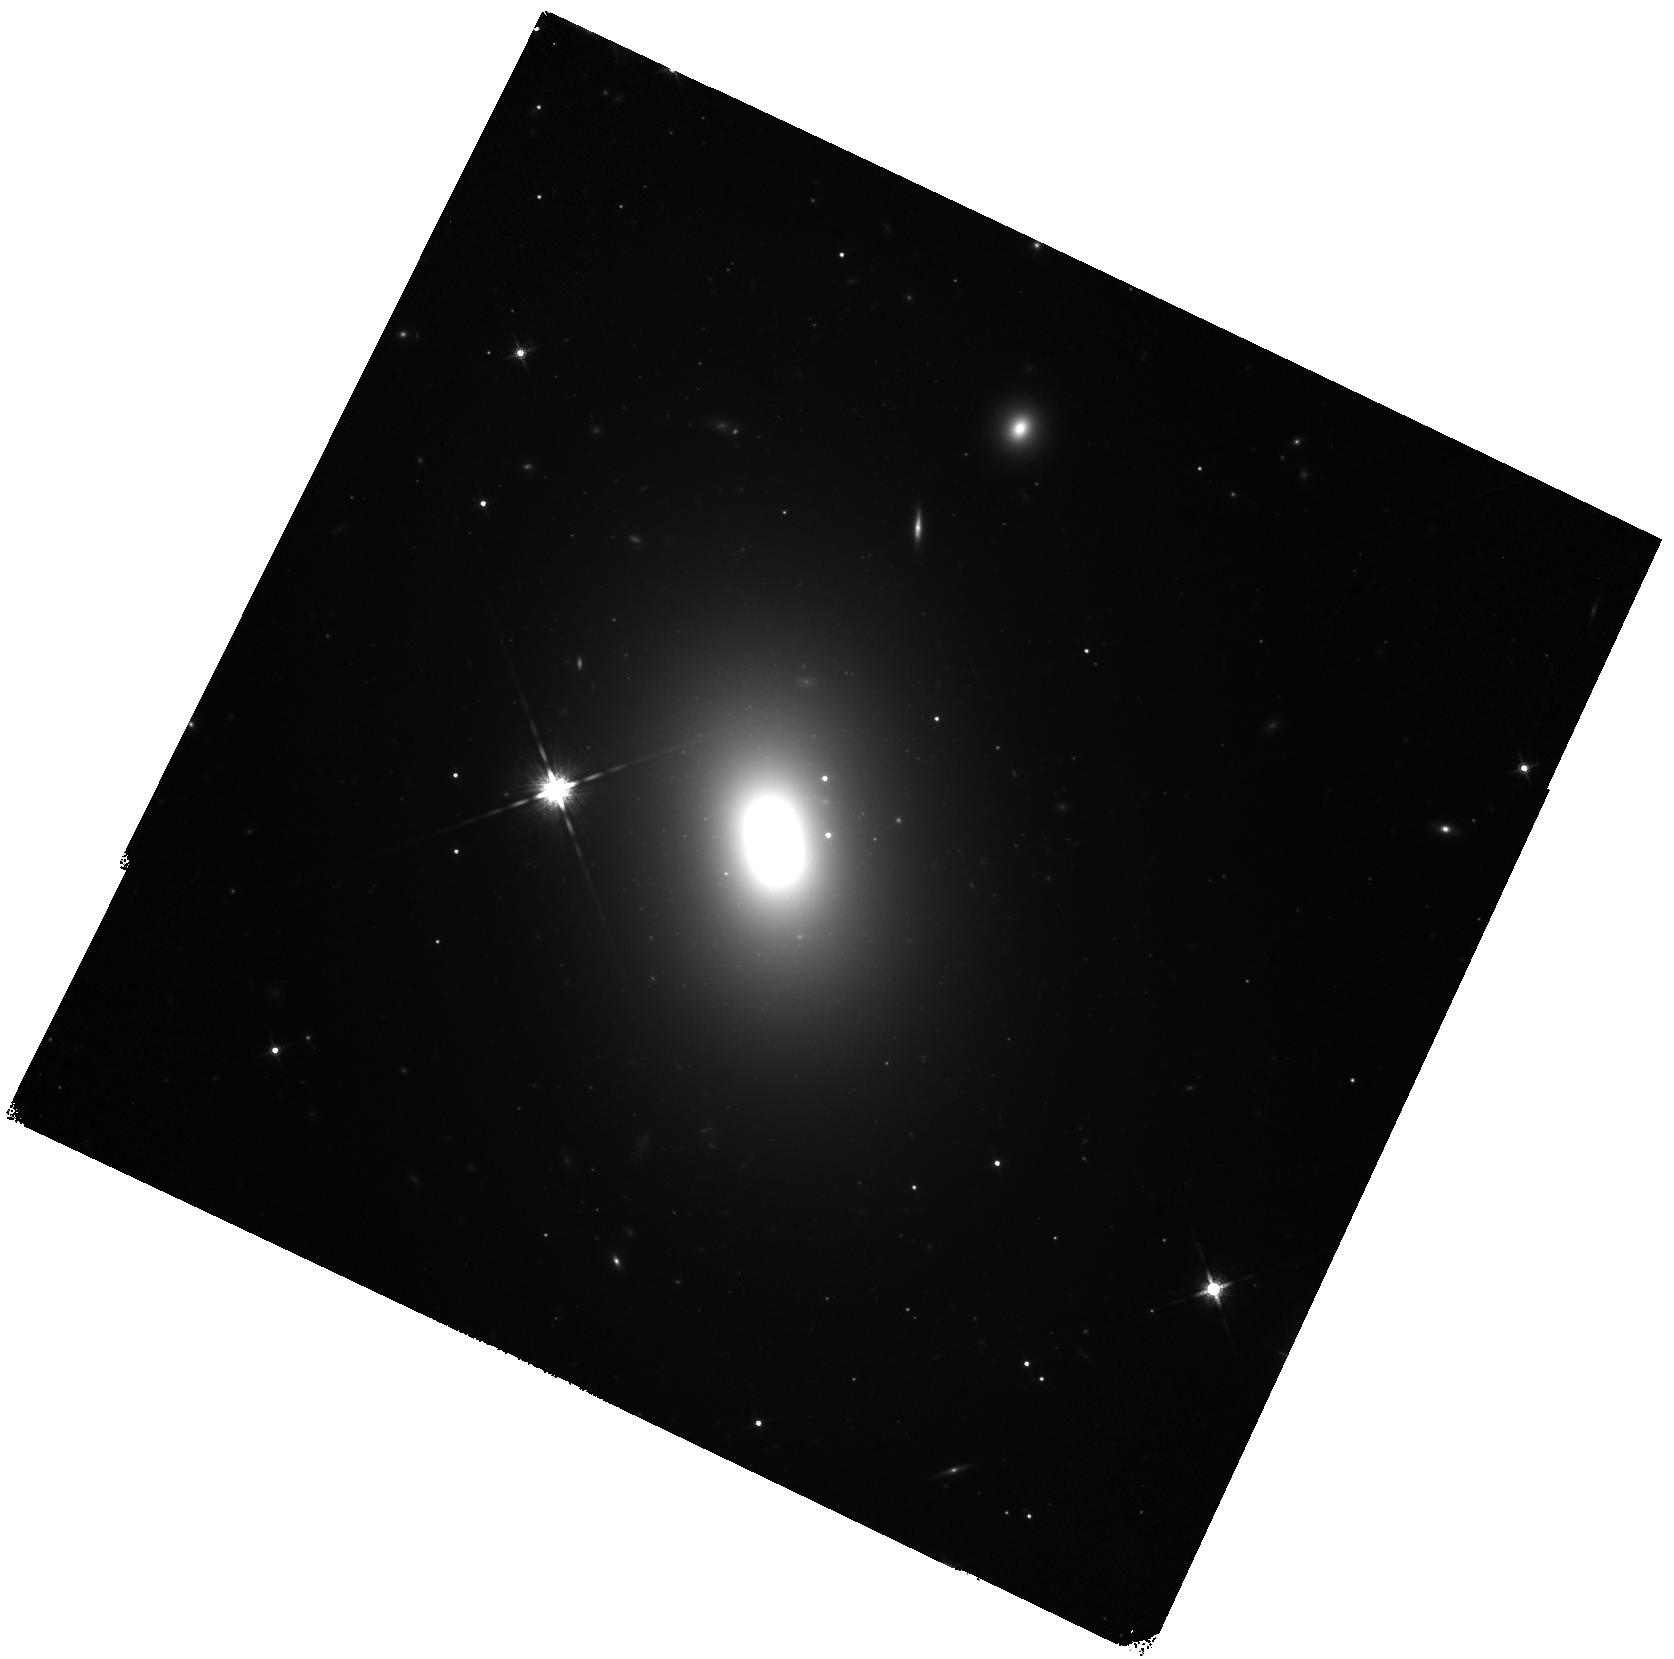
Target: NGC5872
Instrument: WFC3/IR
Filter: F160W
Exposure: 24 min
Observation ID: hst_16836_01_wfc3_ir_f160w_ier901

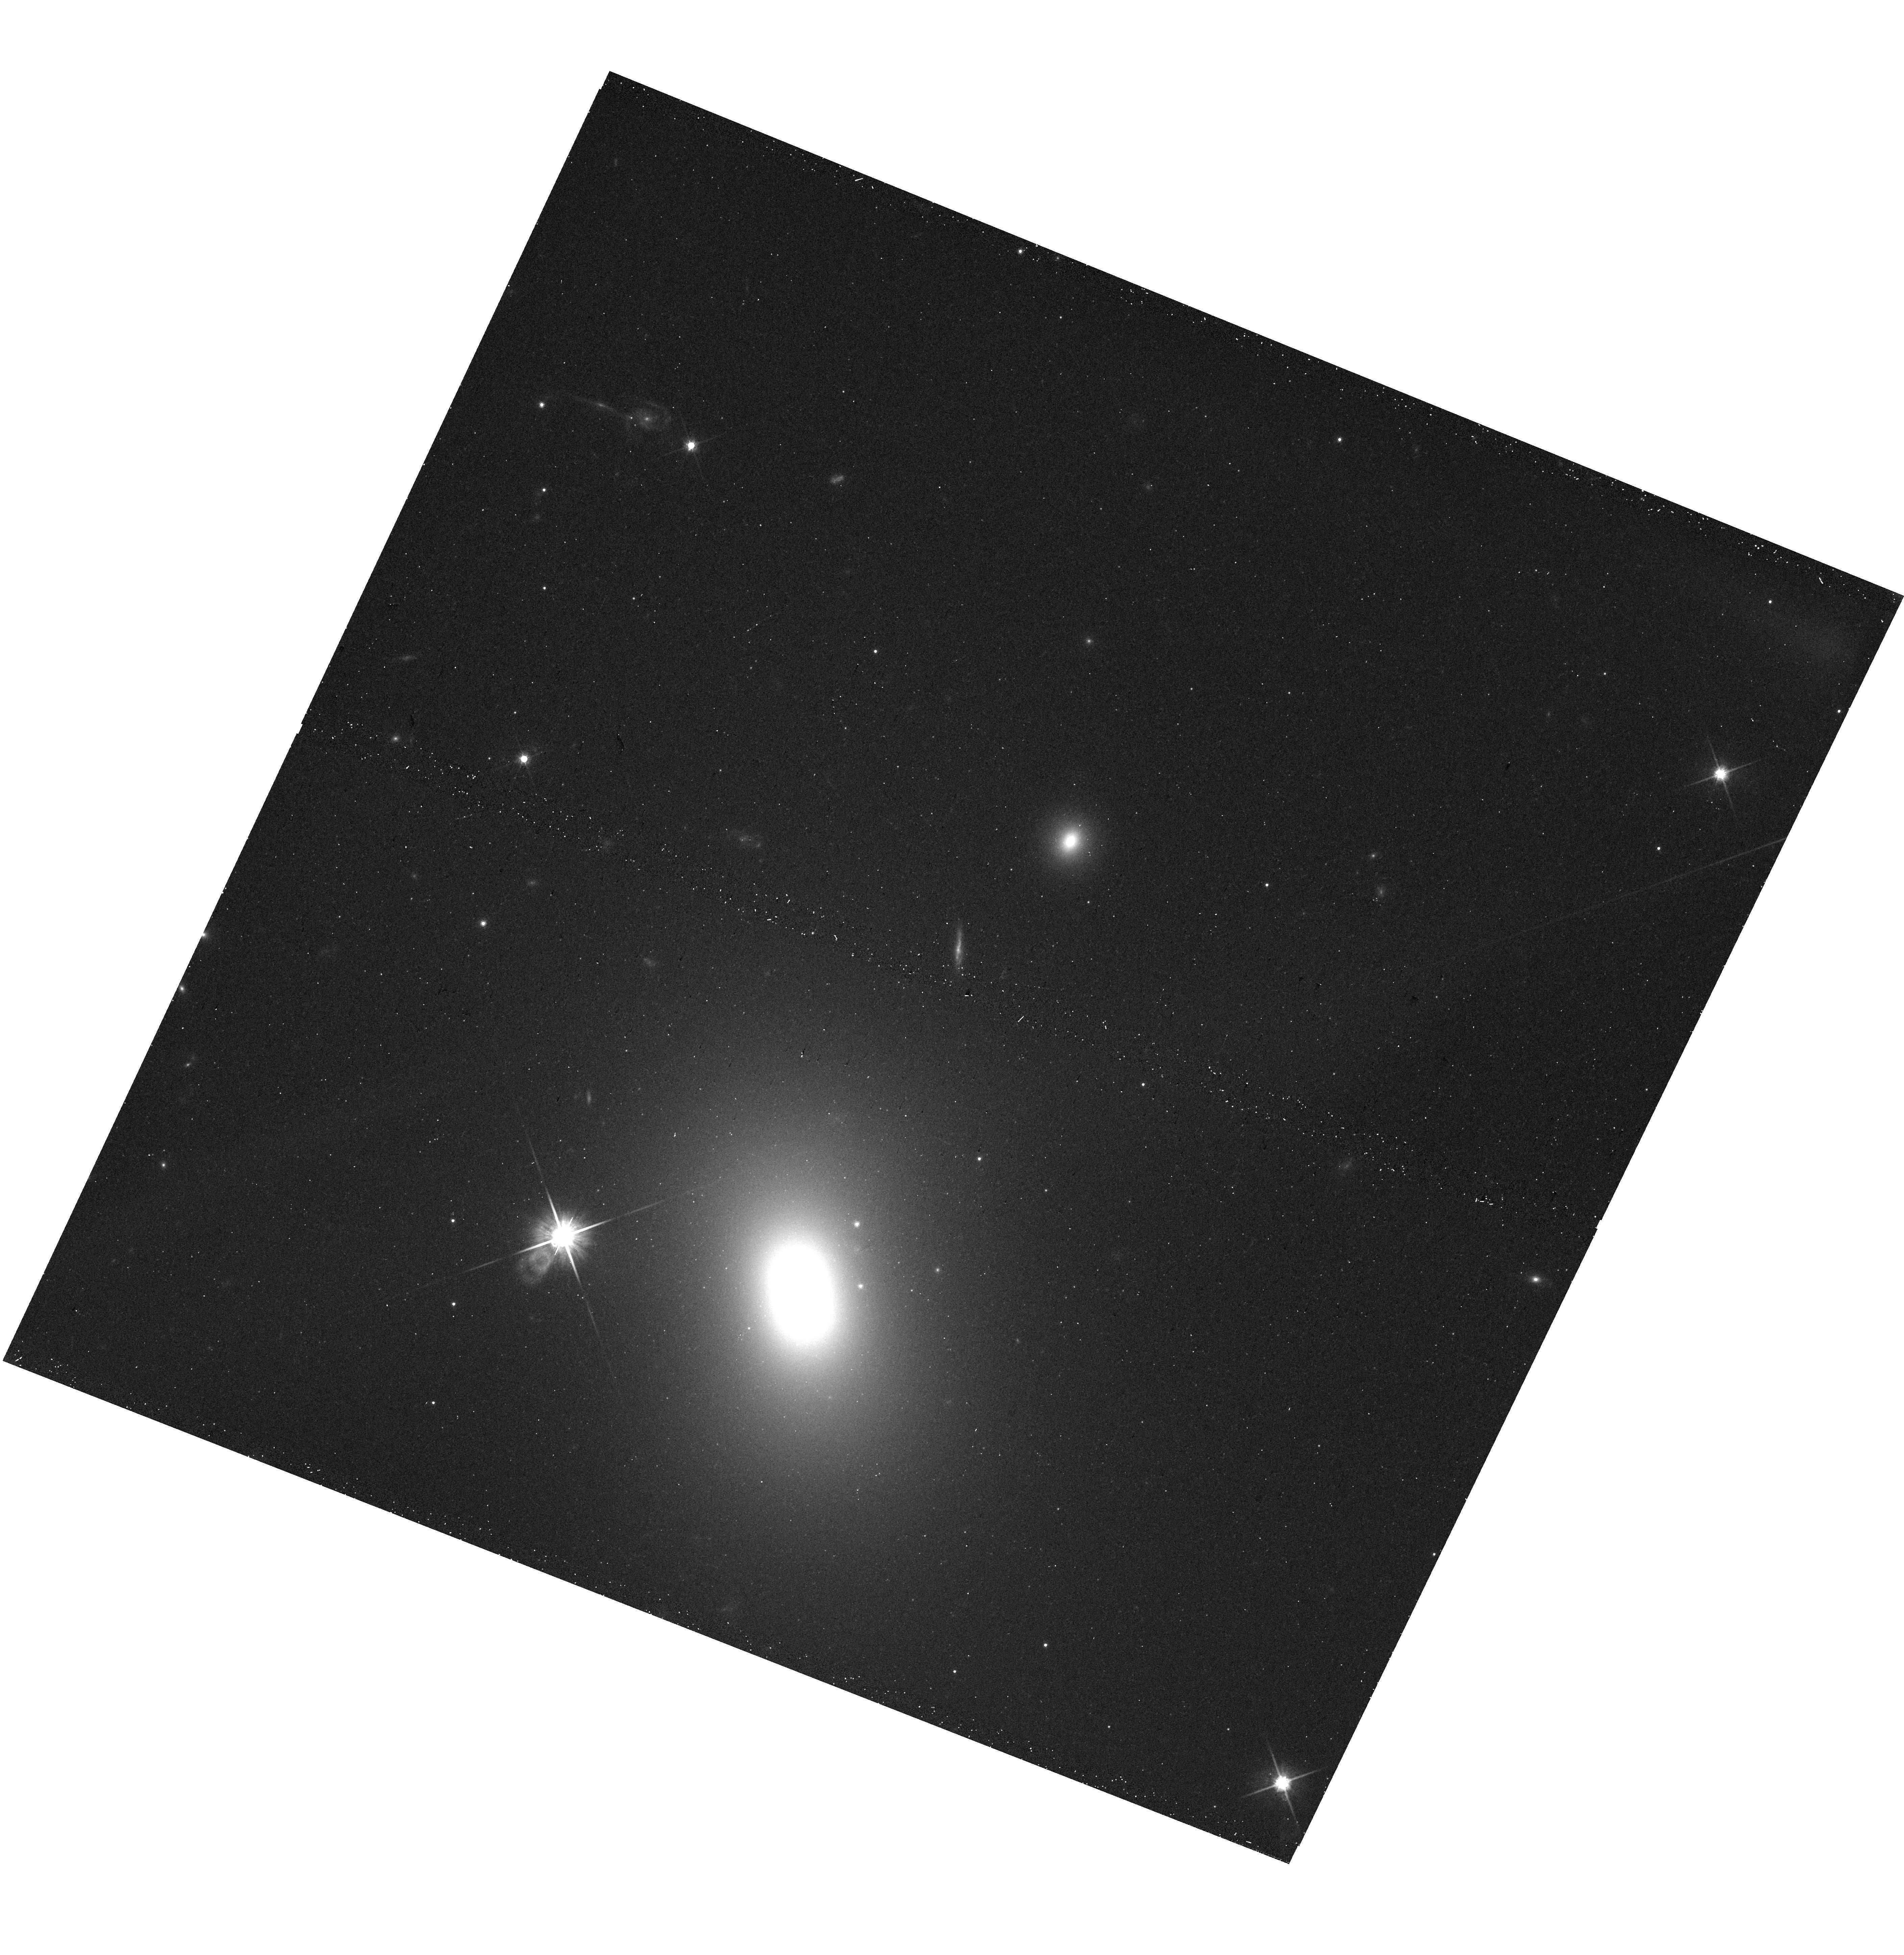
Target: NGC5872
Instrument: WFC3/UVIS
Filter: F814W
Exposure: 9 min
Observation ID: hst_16836_01_wfc3_uvis_f814w_ier901

The Massive Relic Galaxy NGC 5872 (PI: Buote, David)

A potentially powerful approach to study early galaxy formation is through massive relic galaxies (MRGs) which are local analogs of the high-redshift "red nuggets" thought to represent progenitors of today's early-type galaxies. When a luminous hot halo is present, X-ray observations of the diffuse hot gas of MRGs provide the most viable means to measure the gravitating mass profile, and X-rays afford a powerful direct approach to study cooling and AGN feedback. Here we propose a joint Chandra -HST observation of NGC 5872, a very massive MRG, to map its inner mass profile (<~R_e), especially by measuring the stellar mass-to-light ratio, and to examine the magnitude of AGN feedback through image analysis and the radial profile of the ratio of the cooling and free-fall times.